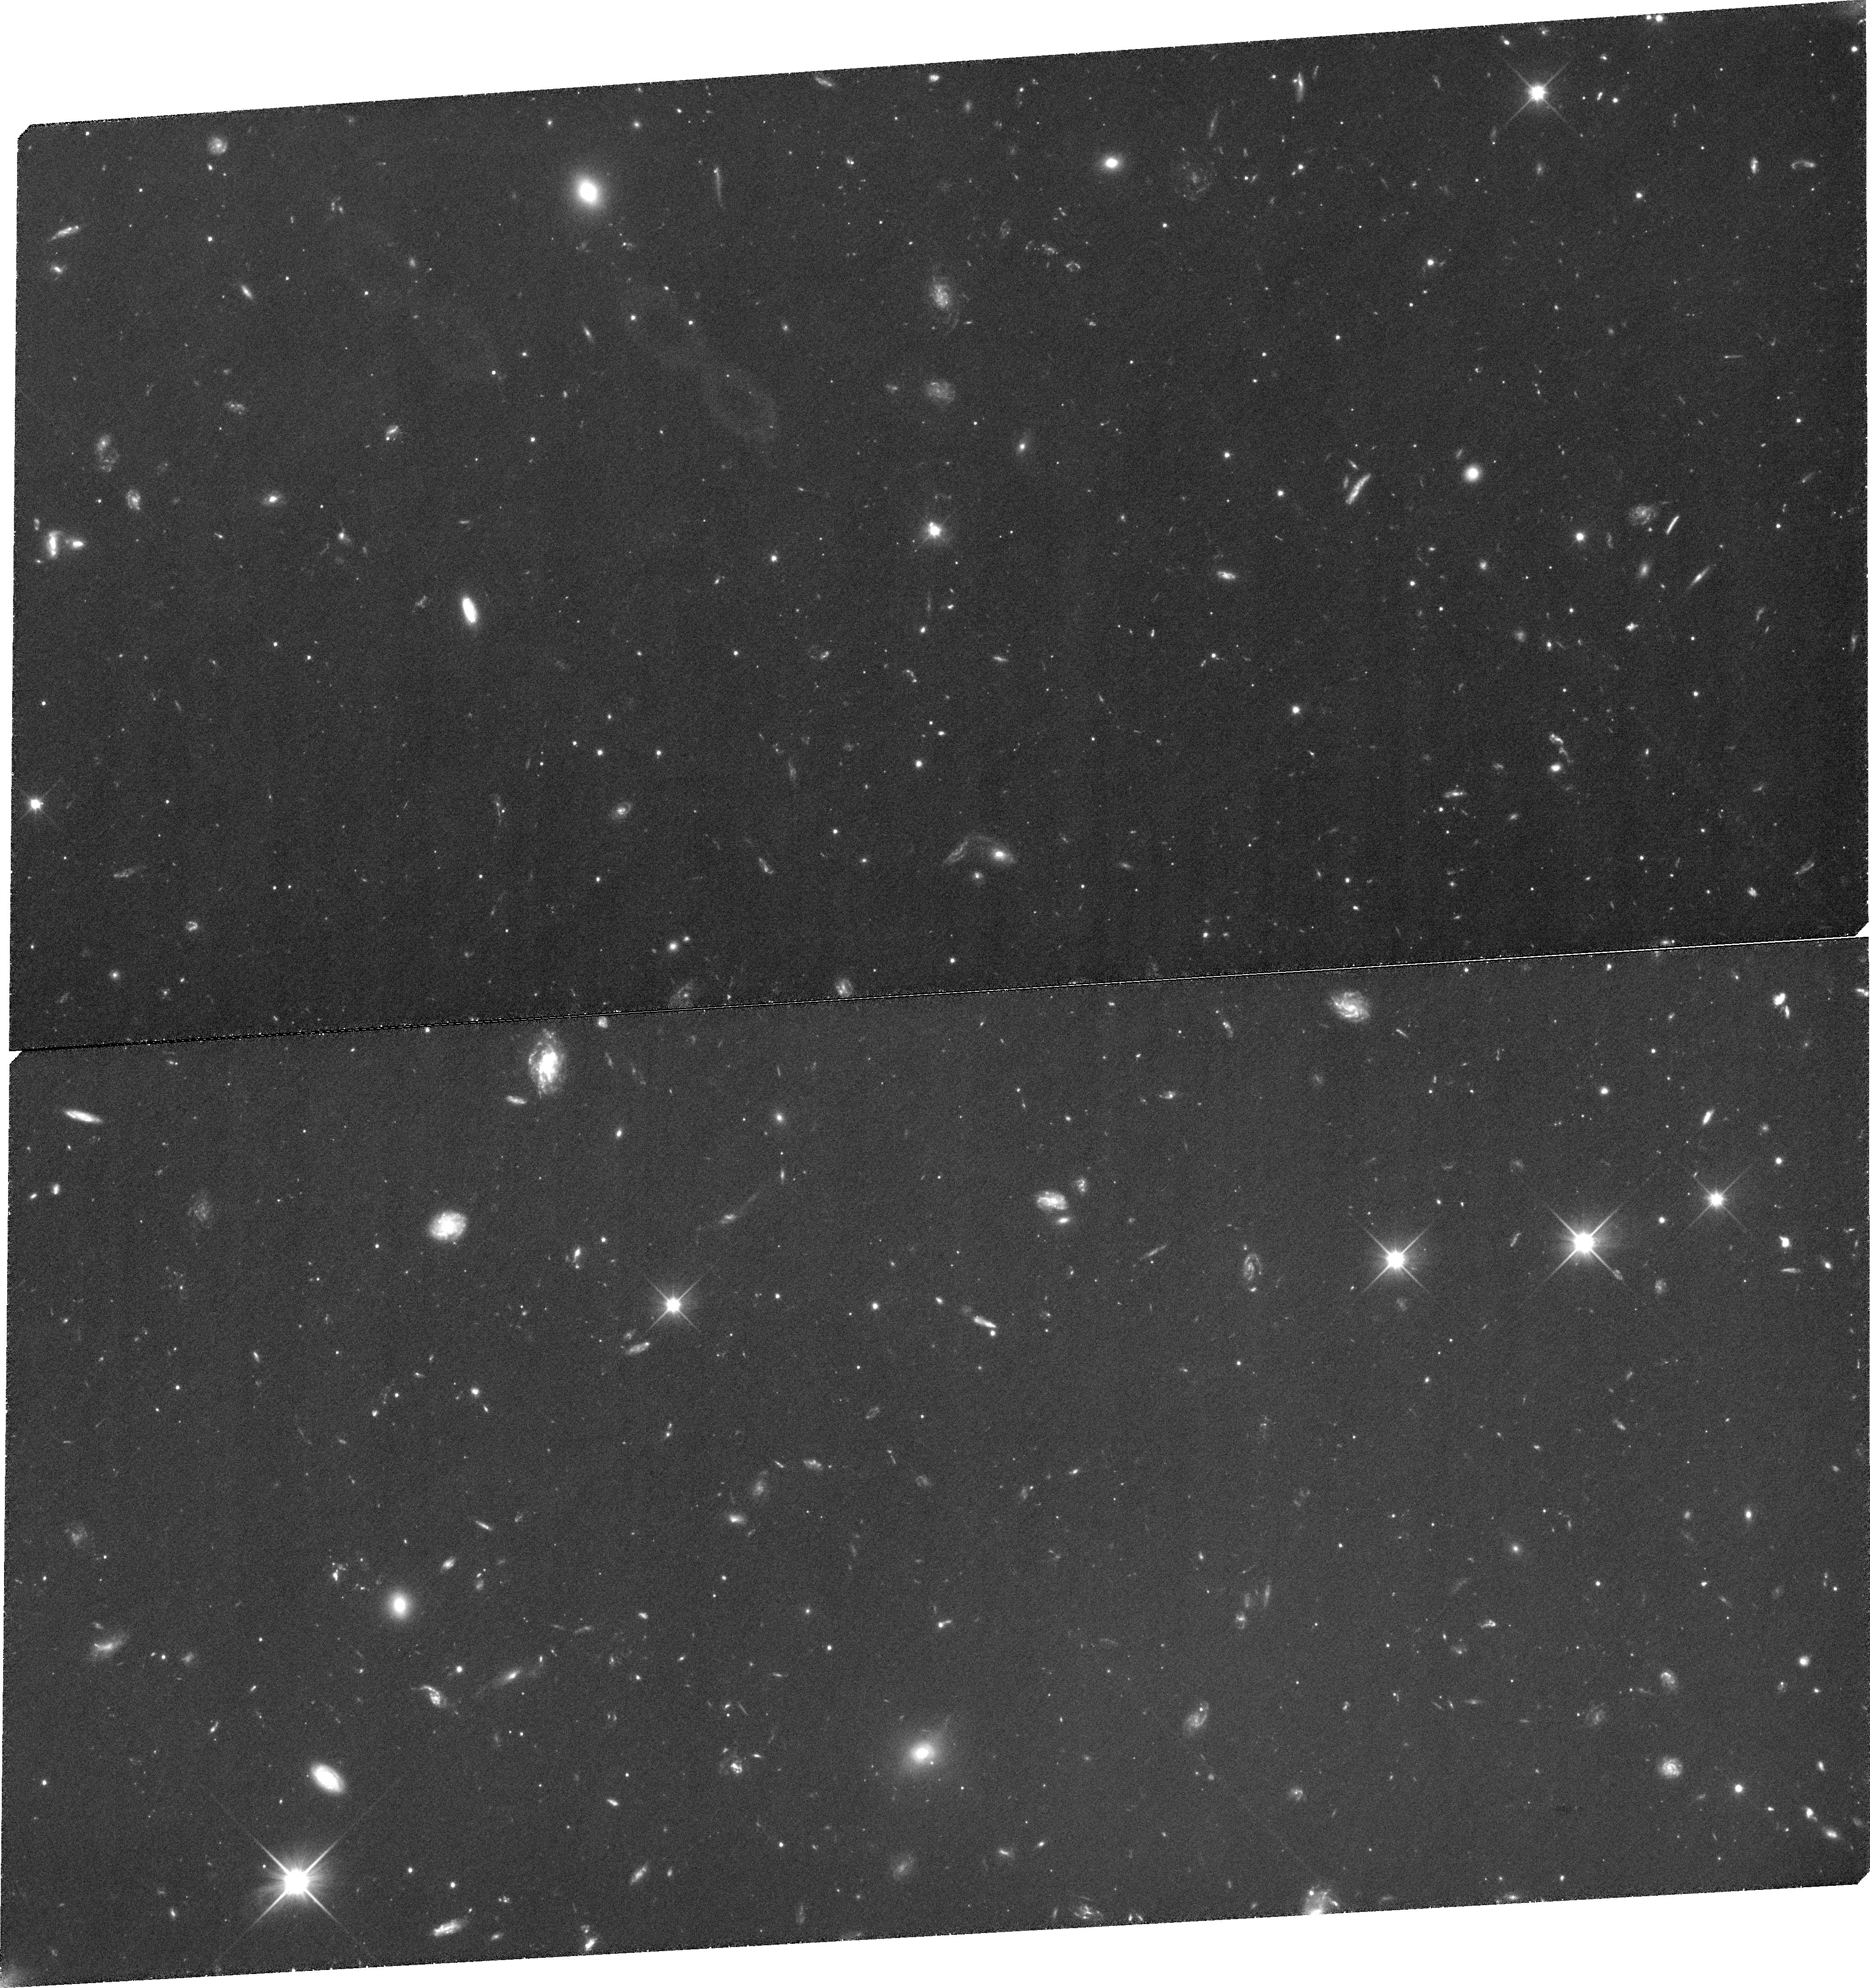
Target: COM-Q122653+235458. Instrument: WFC3/UVIS. Filter: F350LP. Exposure: 2 h. Observation ID: ibl501010

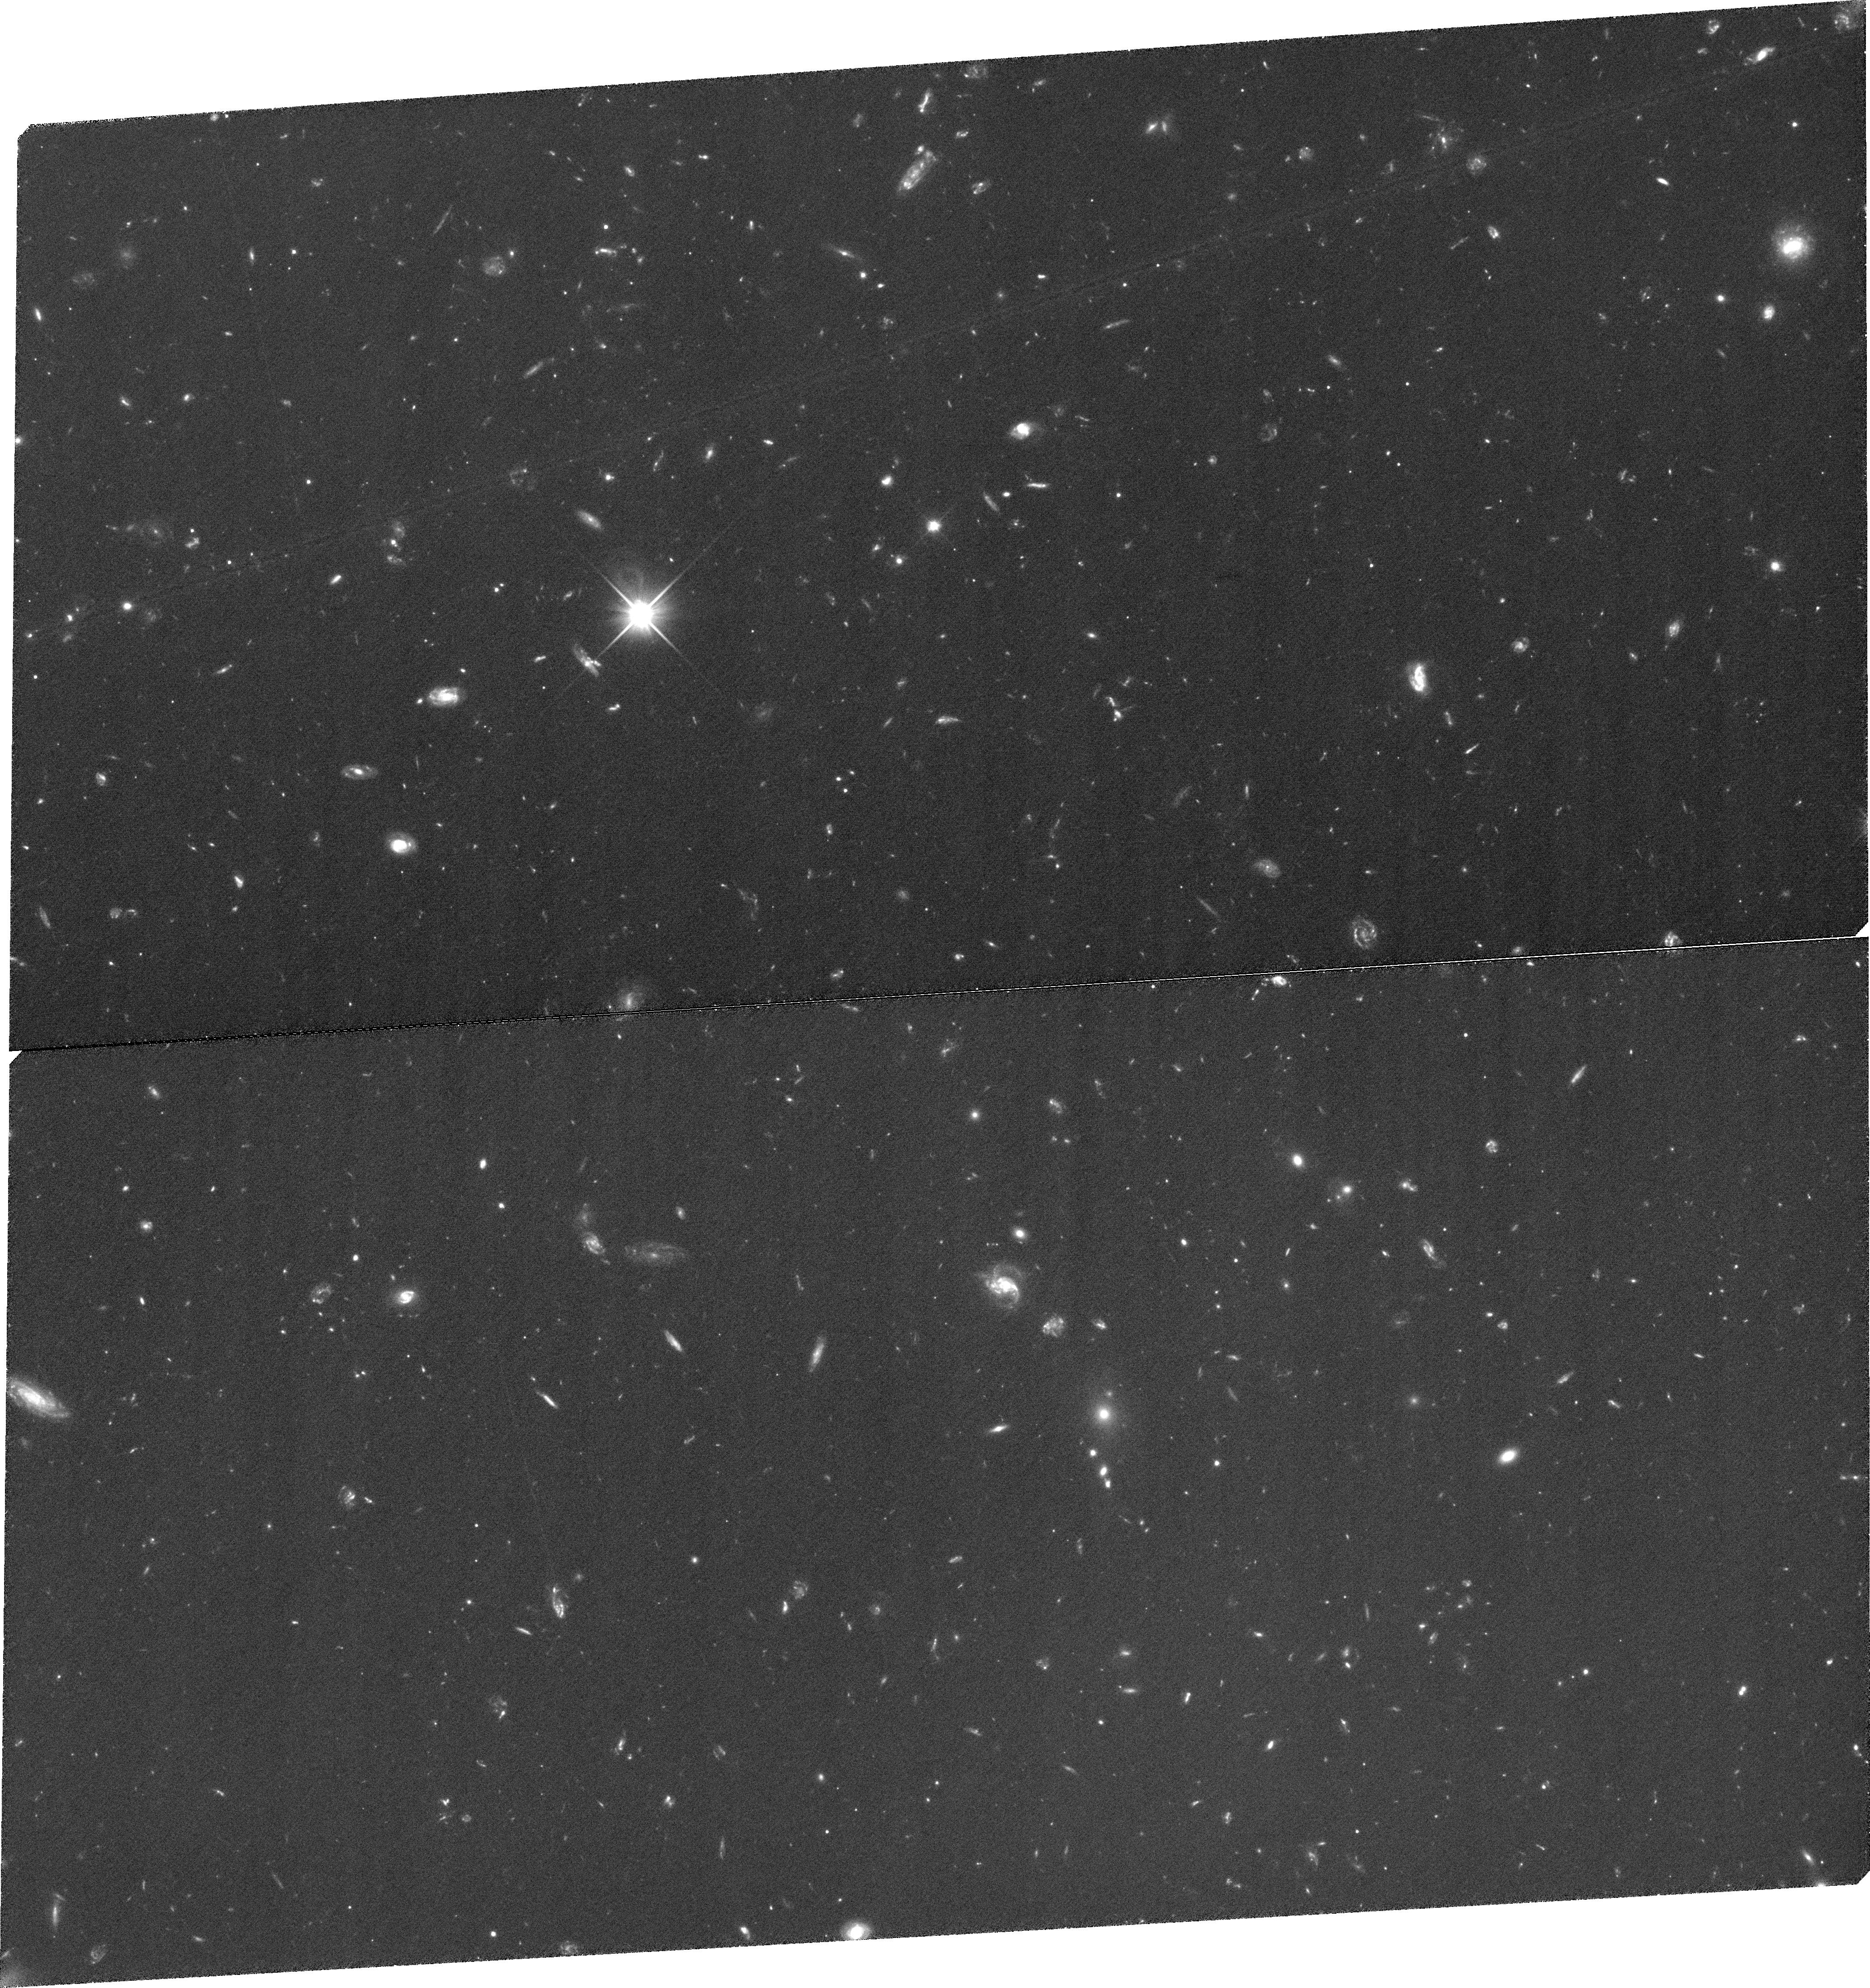
Target: COM-Q122659+234954. Instrument: WFC3/UVIS. Filter: F350LP. Exposure: 2 h. Observation ID: ibl502010

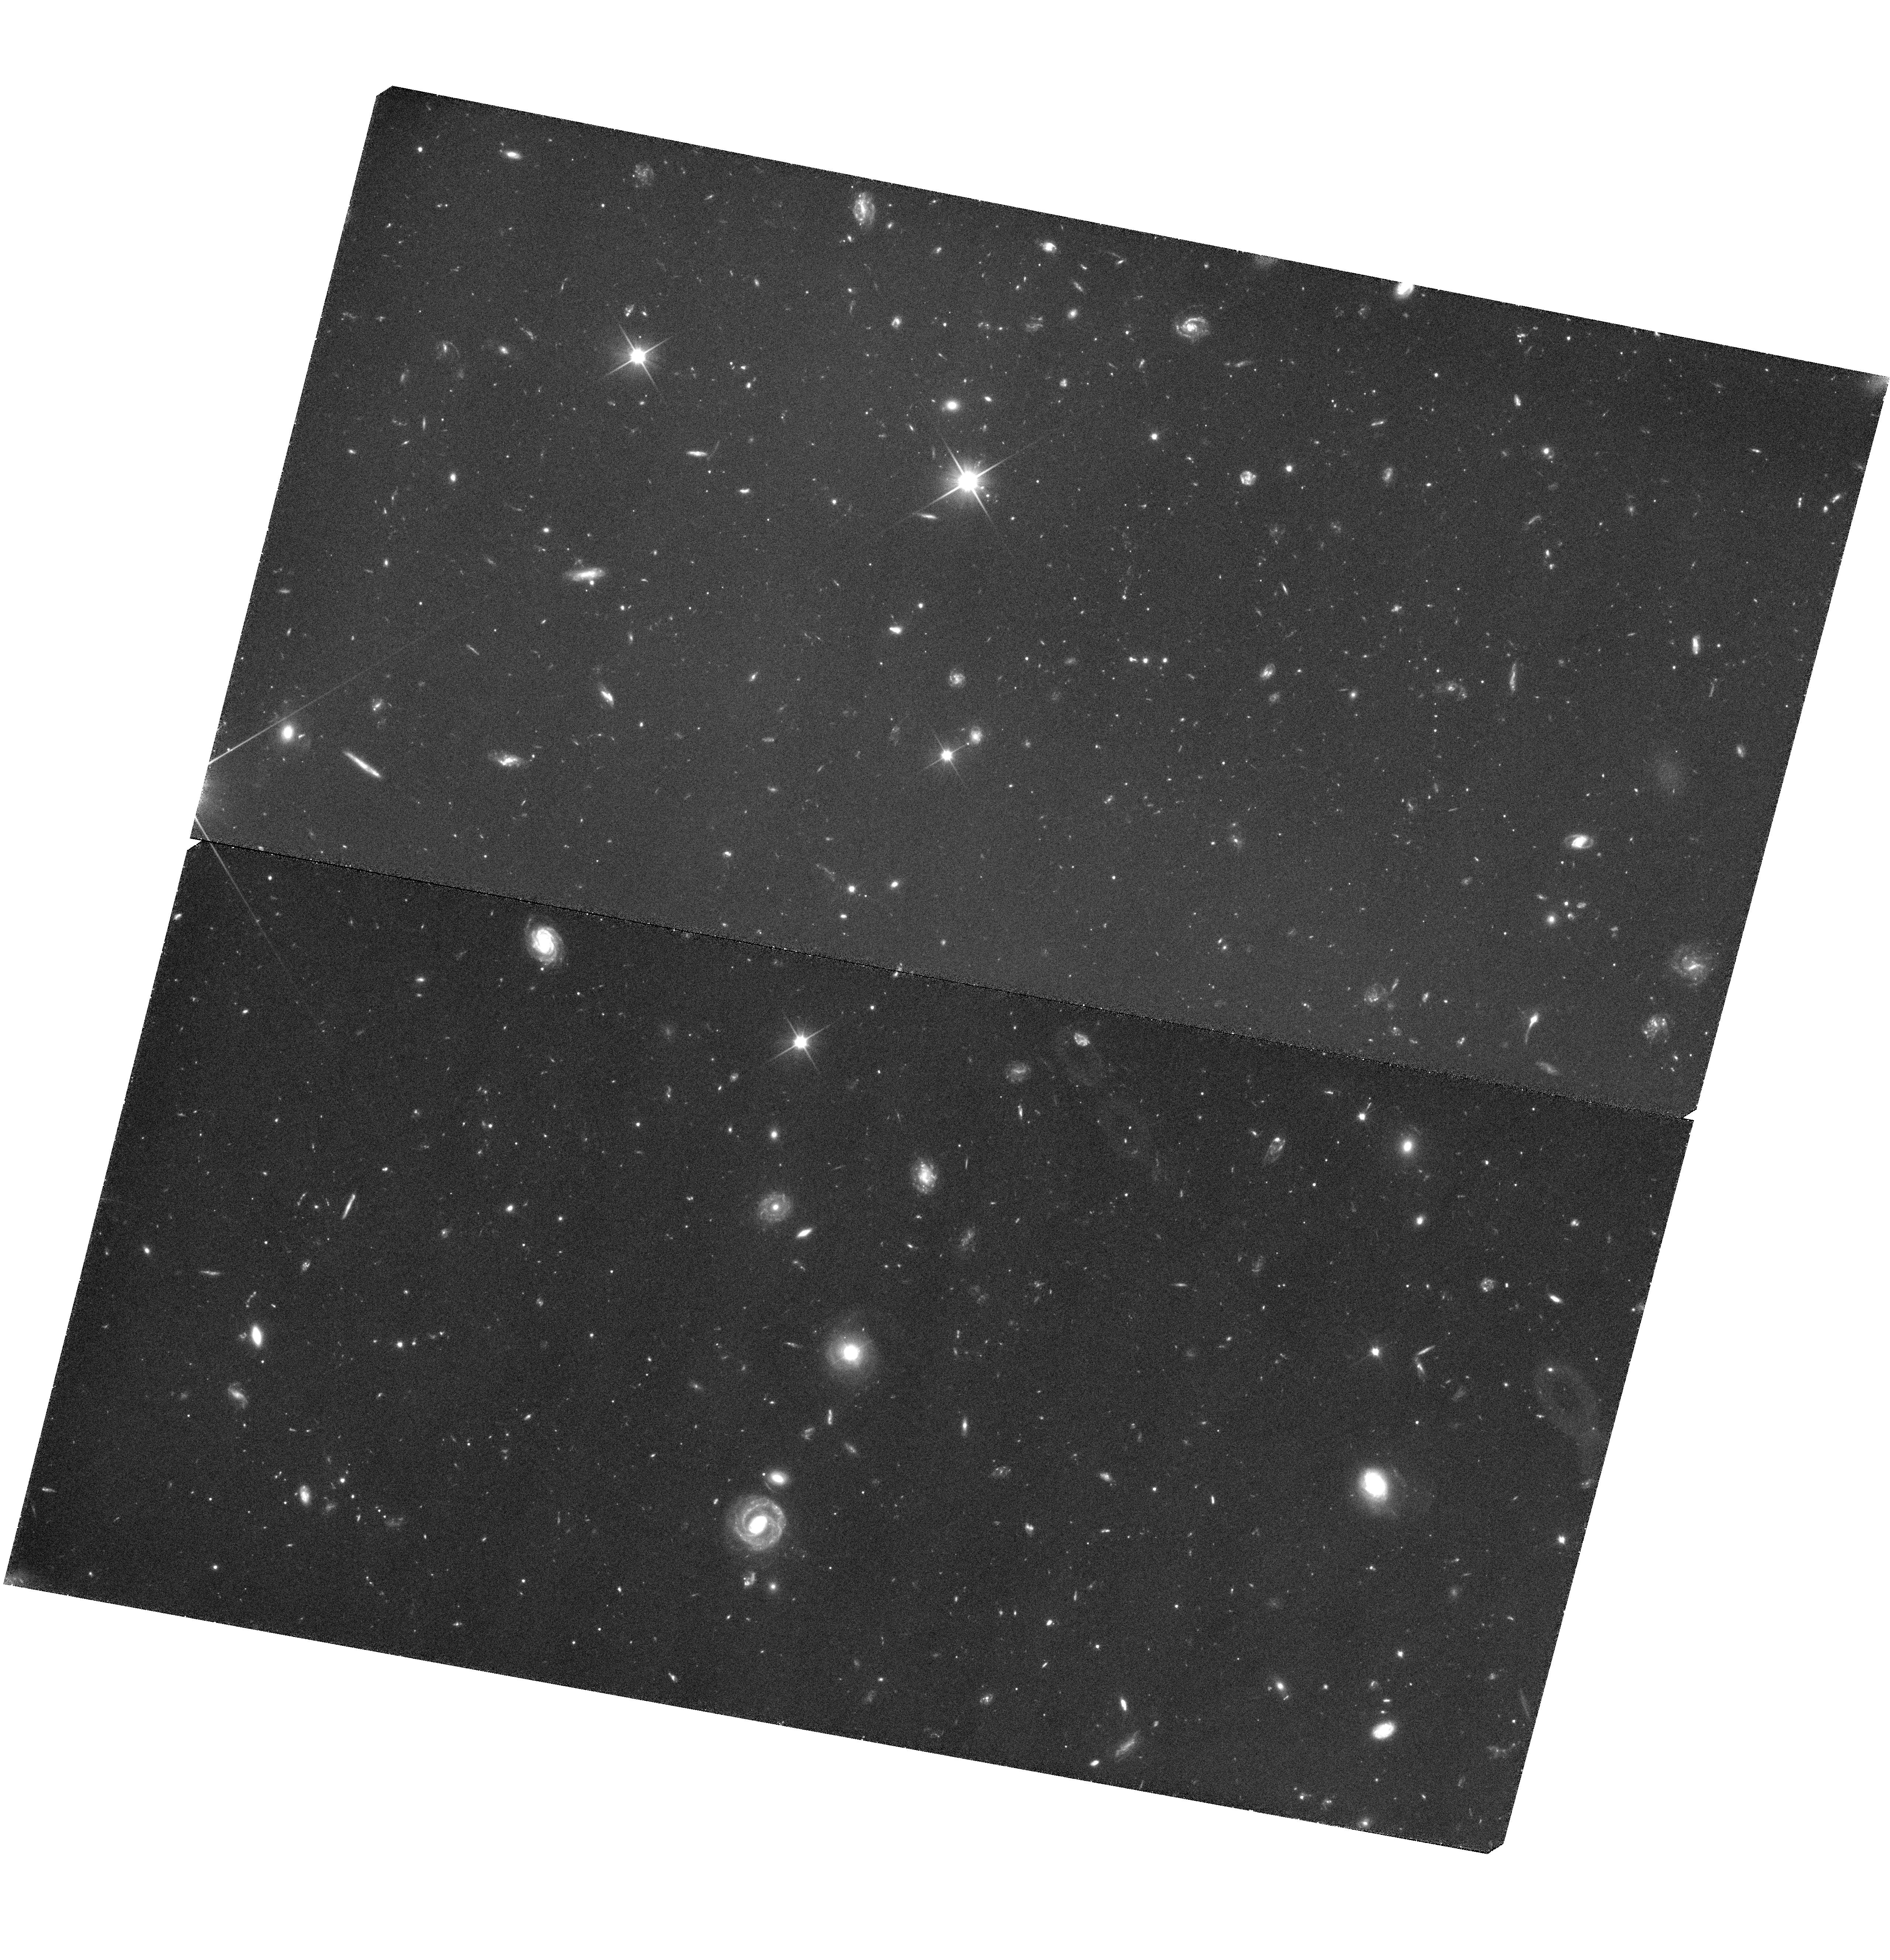
Target: BOOI-Q140032+142327. Instrument: WFC3/UVIS. Filter: F350LP. Exposure: 1.9 h. Observation ID: hst_12319_04_wfc3_uvis_f350lp_ibl504

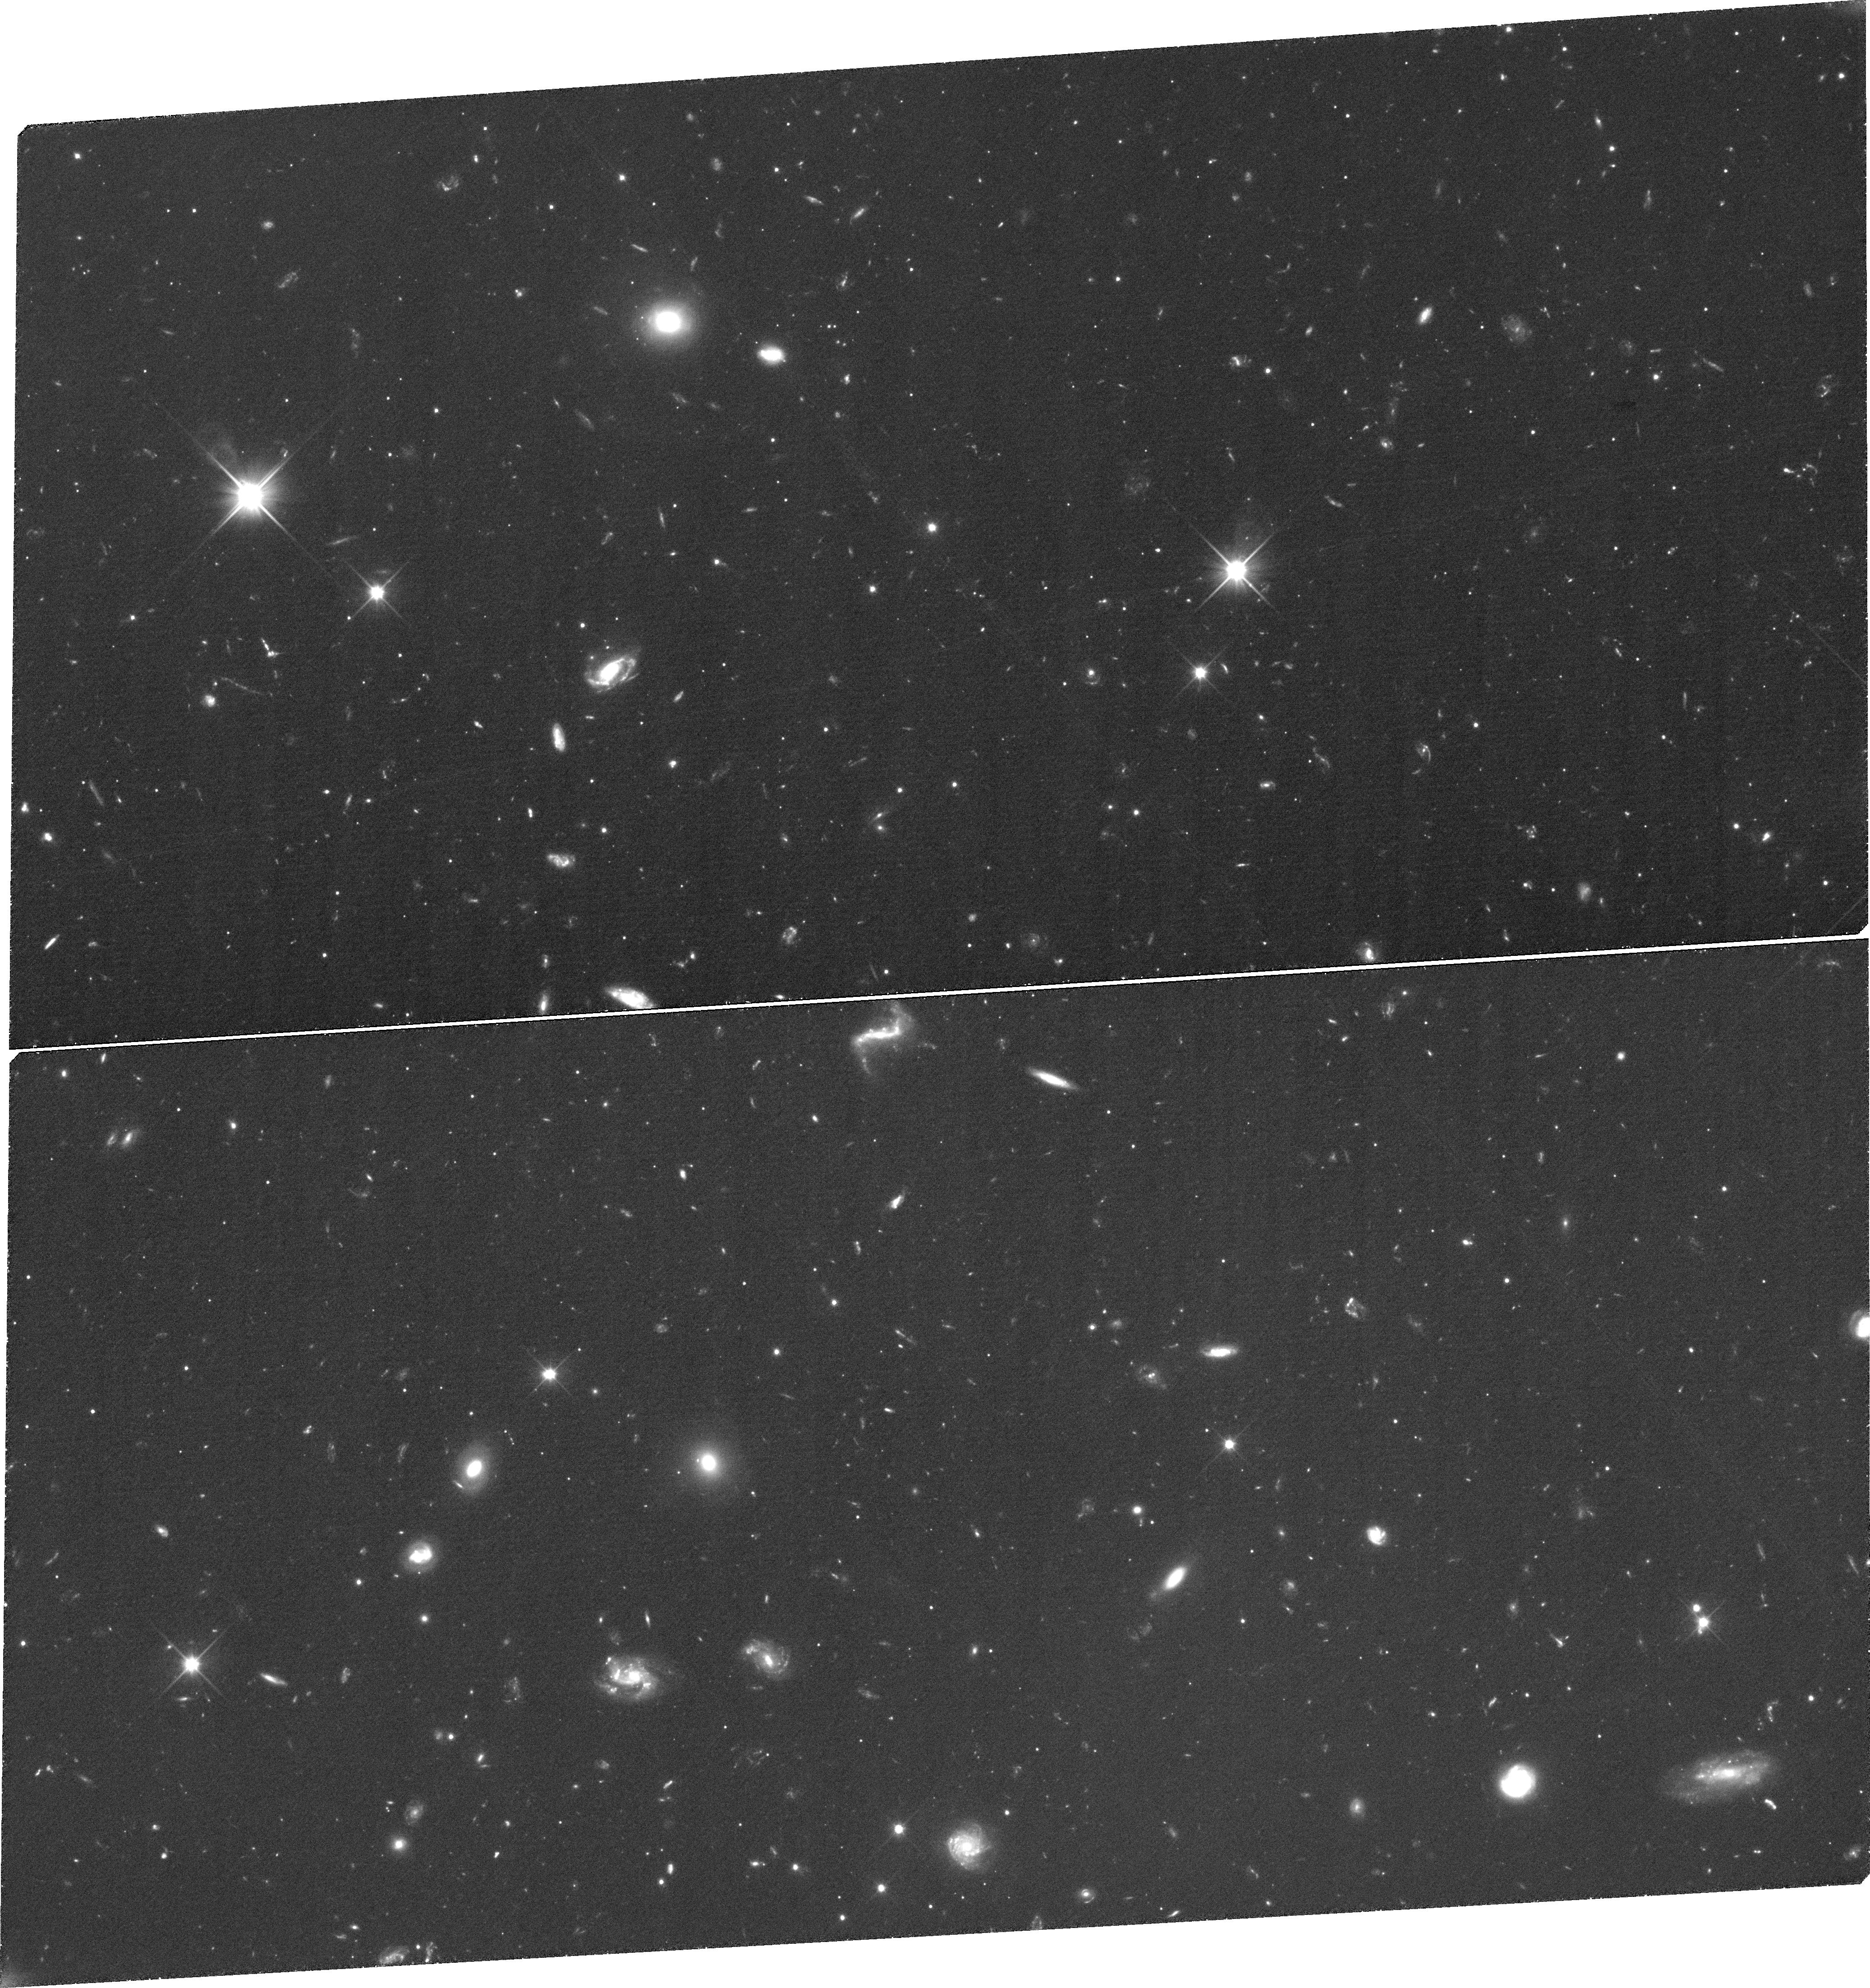
Target: BOOI-Q135959+143633. Instrument: WFC3/UVIS. Filter: F350LP. Exposure: 2.1 h. Observation ID: ibl503010

Proper Motion Survey of Classical and SDSS Local Group Dwarf Galaxies (PI: Piatek, Slawomir Stanislaw)

Using the superior resolution of HST, we propose to continue our proper motion survey of Galactic dwarf galaxies. The target galaxies include one classical dwarf, Leo II, and six that were recently identified in the Sloan Digital Sky Survey data: Bootes I, Canes Venatici I, Canes Venatici II, Coma Berenices, Leo IV, and Ursa Major II. We will observe a total of 16 fields, each centered on a spectroscopically- confirmed QSO. Using QSOs as standards of rest in measuring absolute proper motions has proven to be the most accurate and most efficient method. HST is our only option to quickly determine the space motions of the SDSS dwarfs because suitable ground-based imaging is only a few years old and such data need several decades to produce a proper motion. The two most distant galaxies in our sample will require time baselines of four years to achieve our goal of a 30-50 km/s uncertainty in the tangential velocity; given this and the finite lifetime of HST, it is imperative that first-epoch observations be taken in this cycle. The SDSS dwarfs have dramatically lower surface brightnesses and luminosities than the classical dwarfs. Proper motions are crucial for determining orbits of the galaxies and knowing the orbits will allow us to test theories for the formation and evolution of these galaxies and, more generally, for the formation of the Local Group.